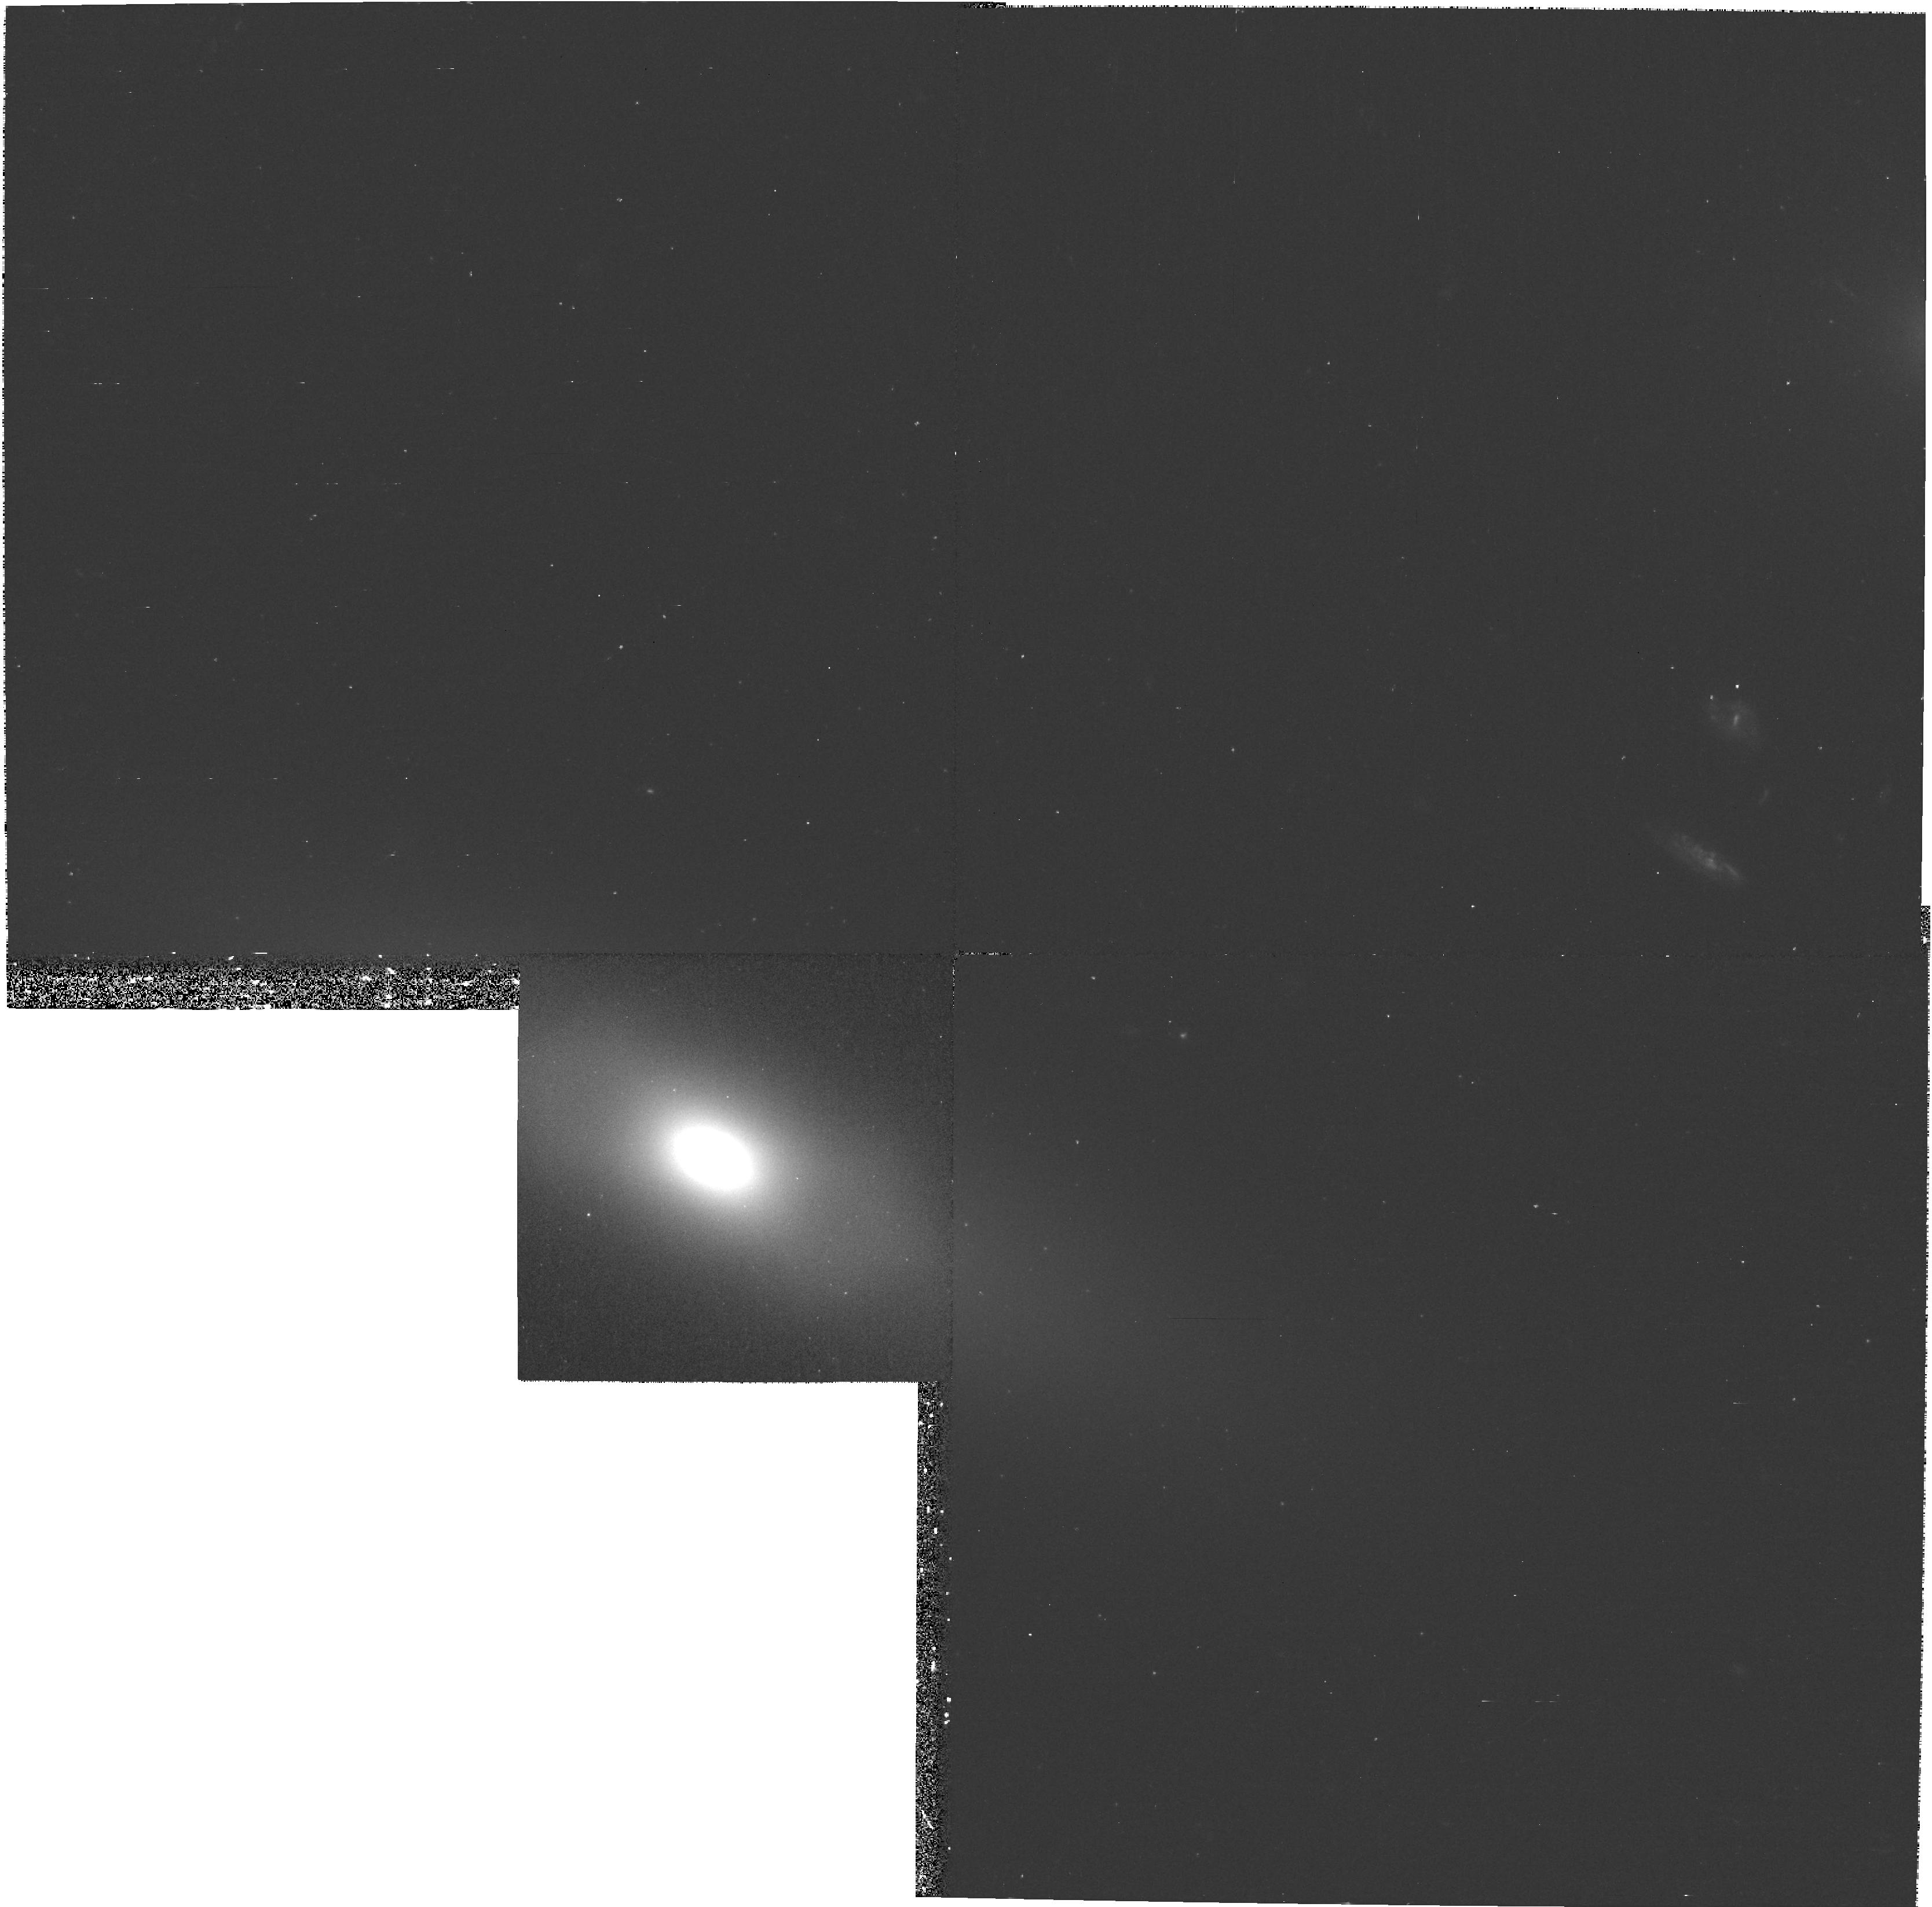
Target: NGC4128. Instrument: WFPC2/PC. Filter: F450W. Exposure: 23 min. Observation ID: hst_8667_06_wfpc2_pc_f450w_u65u06

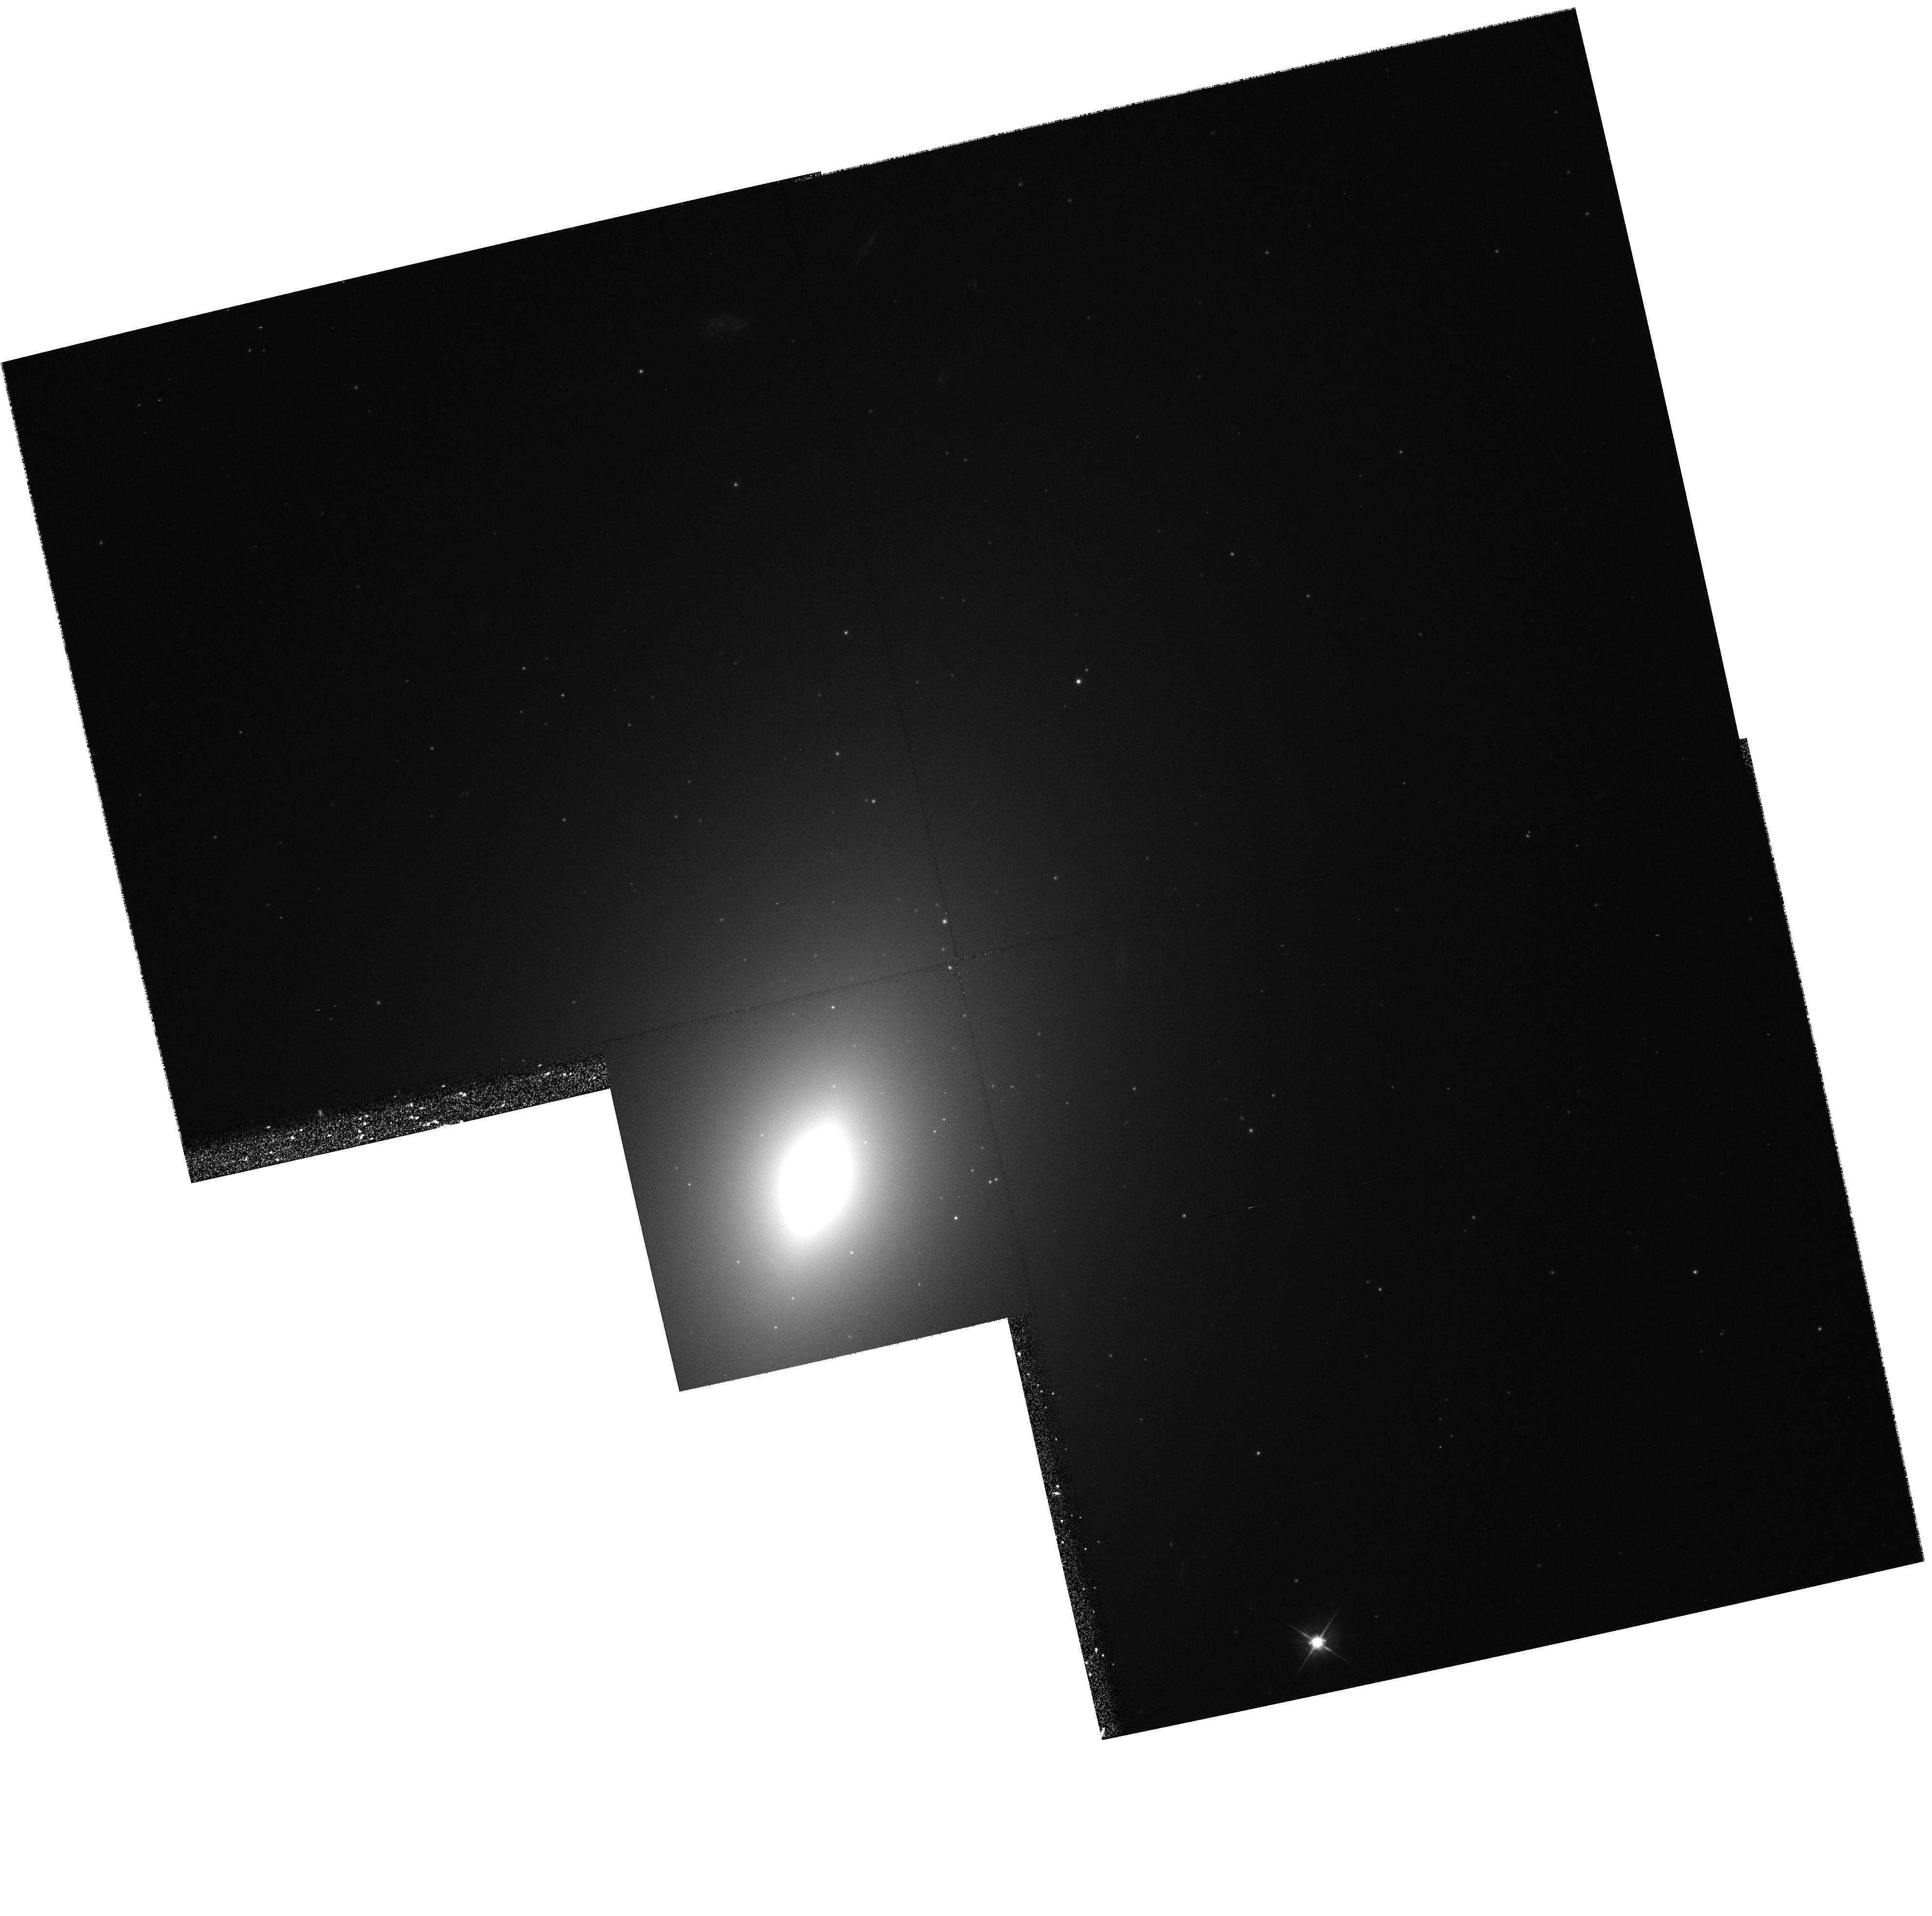
Target: NGC4621. Instrument: WFPC2/PC. Filter: F555W. Exposure: 13 min. Observation ID: hst_8667_03_wfpc2_pc_f555w_u65u03

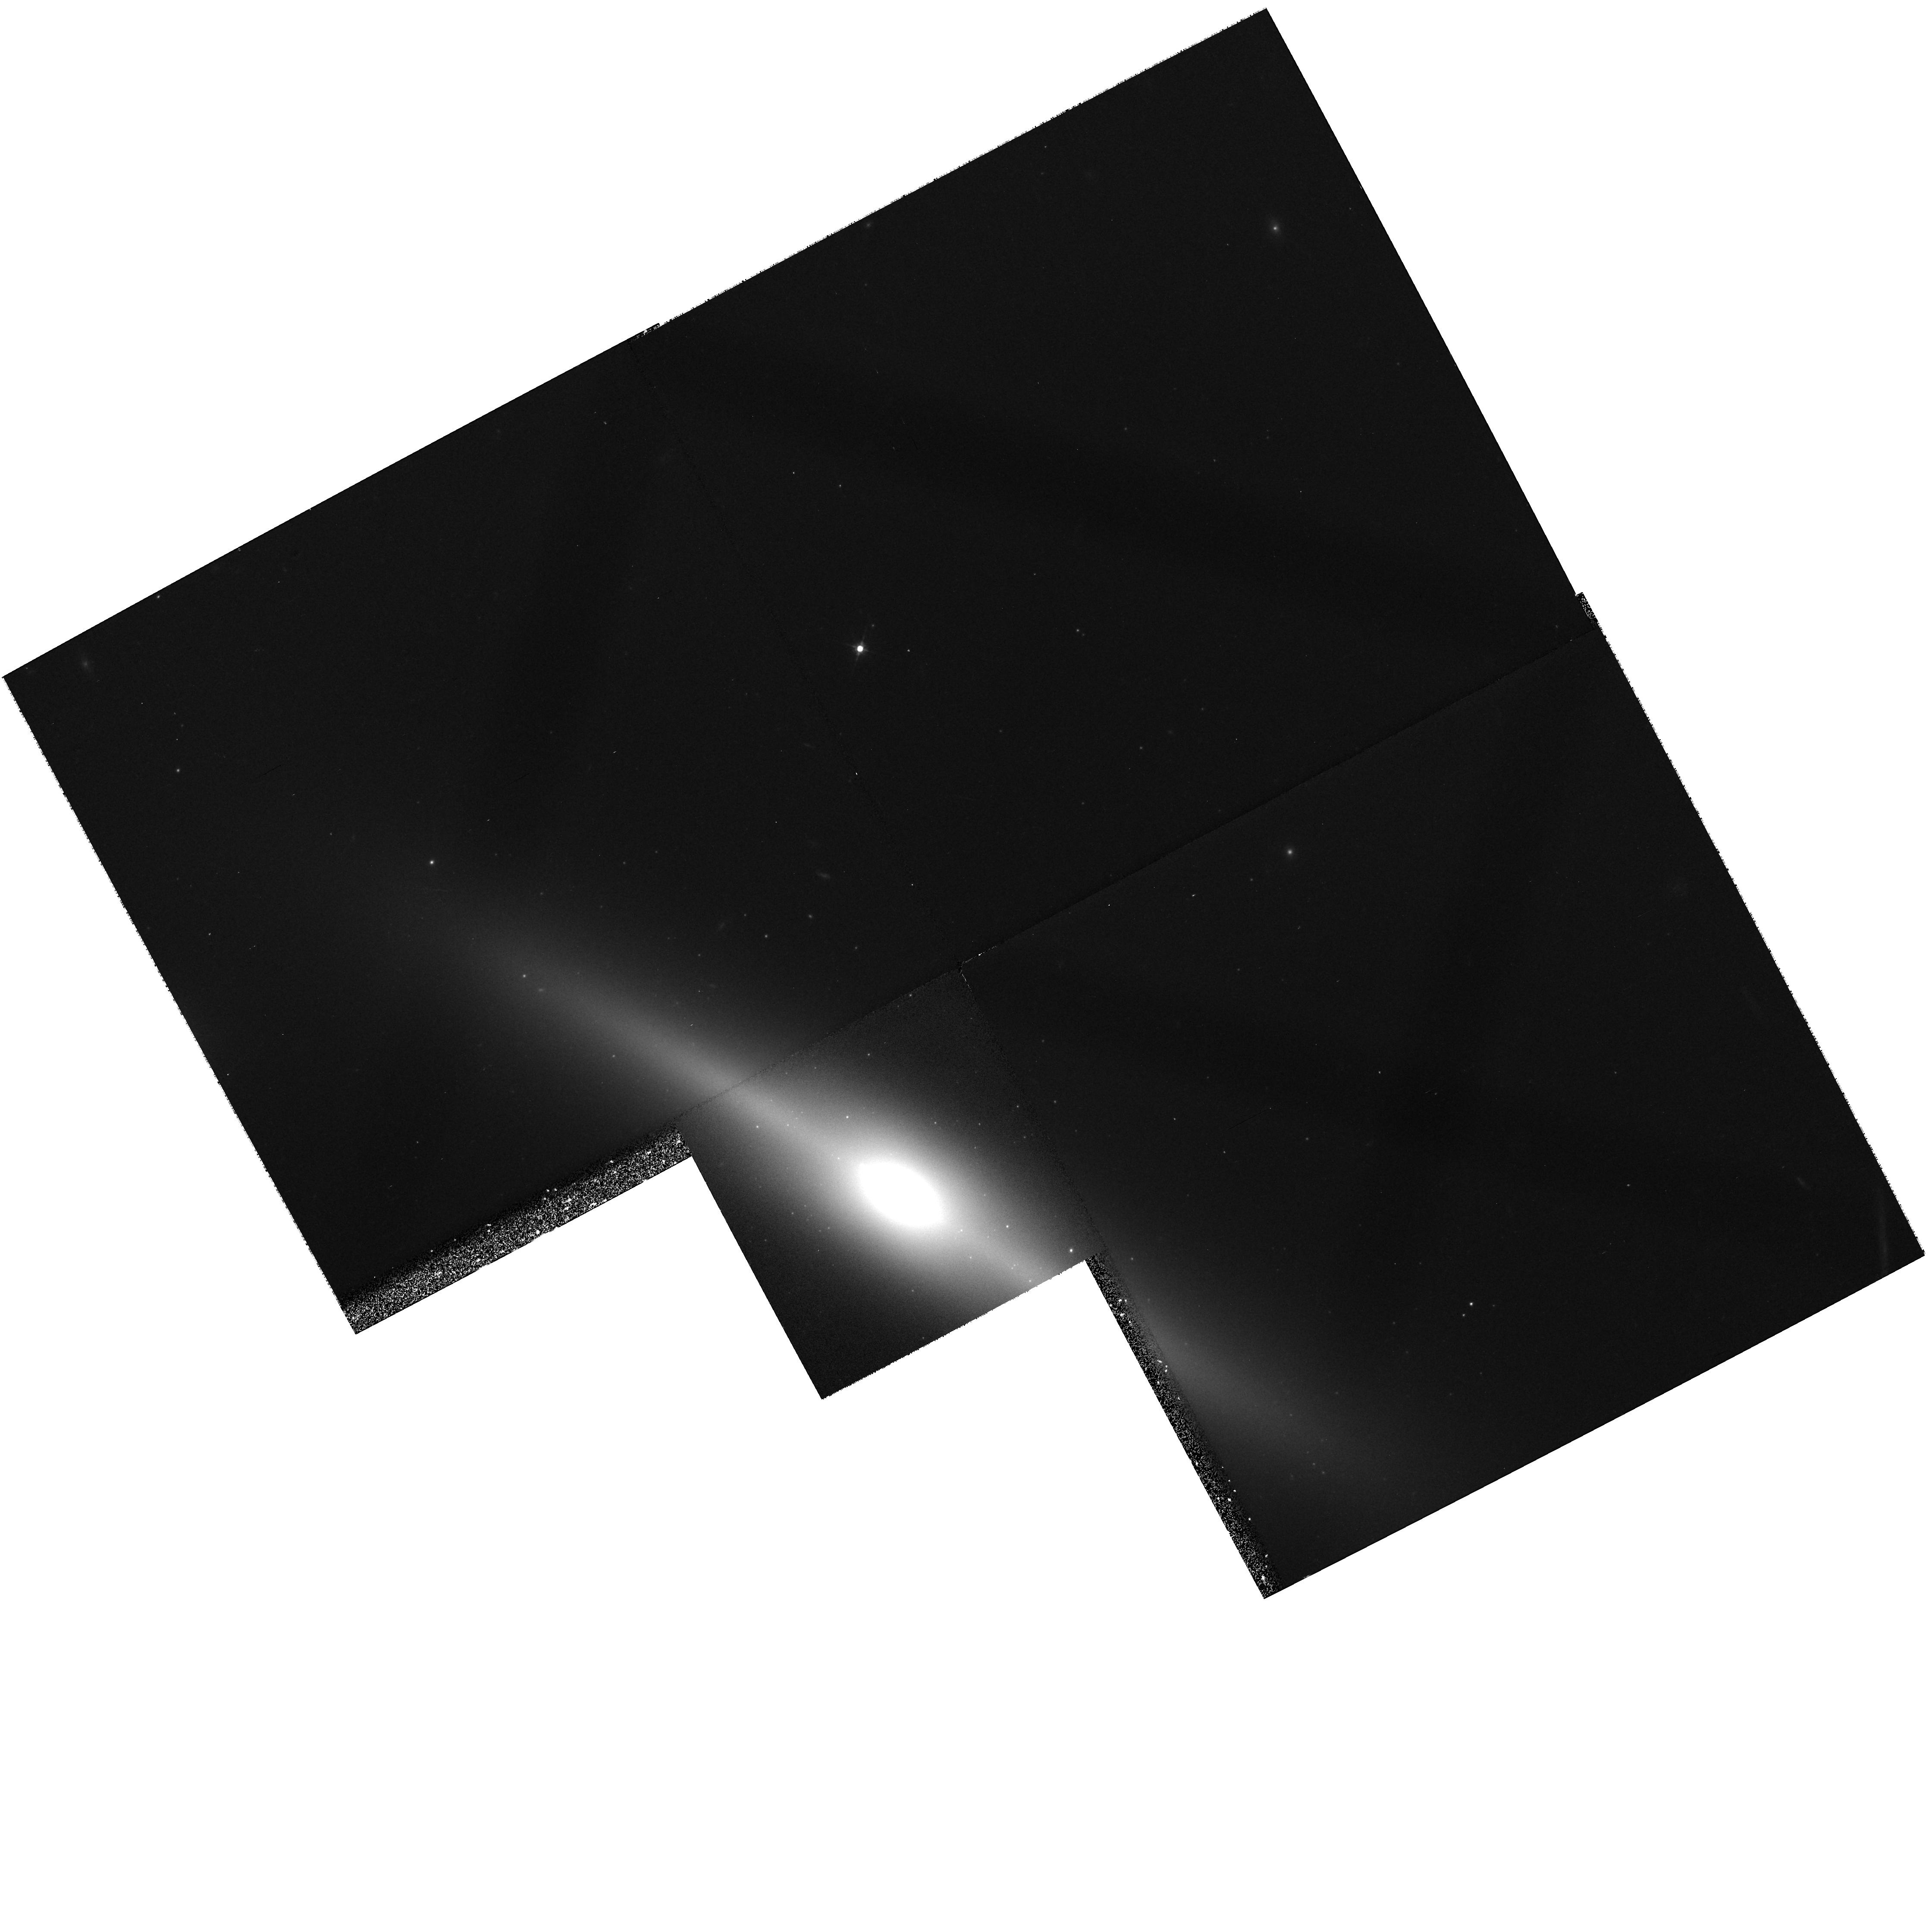
Target: NGC5308. Instrument: WFPC2/PC. Filter: F555W. Exposure: 13 min. Observation ID: hst_8667_01_wfpc2_pc_f555w_u65u01

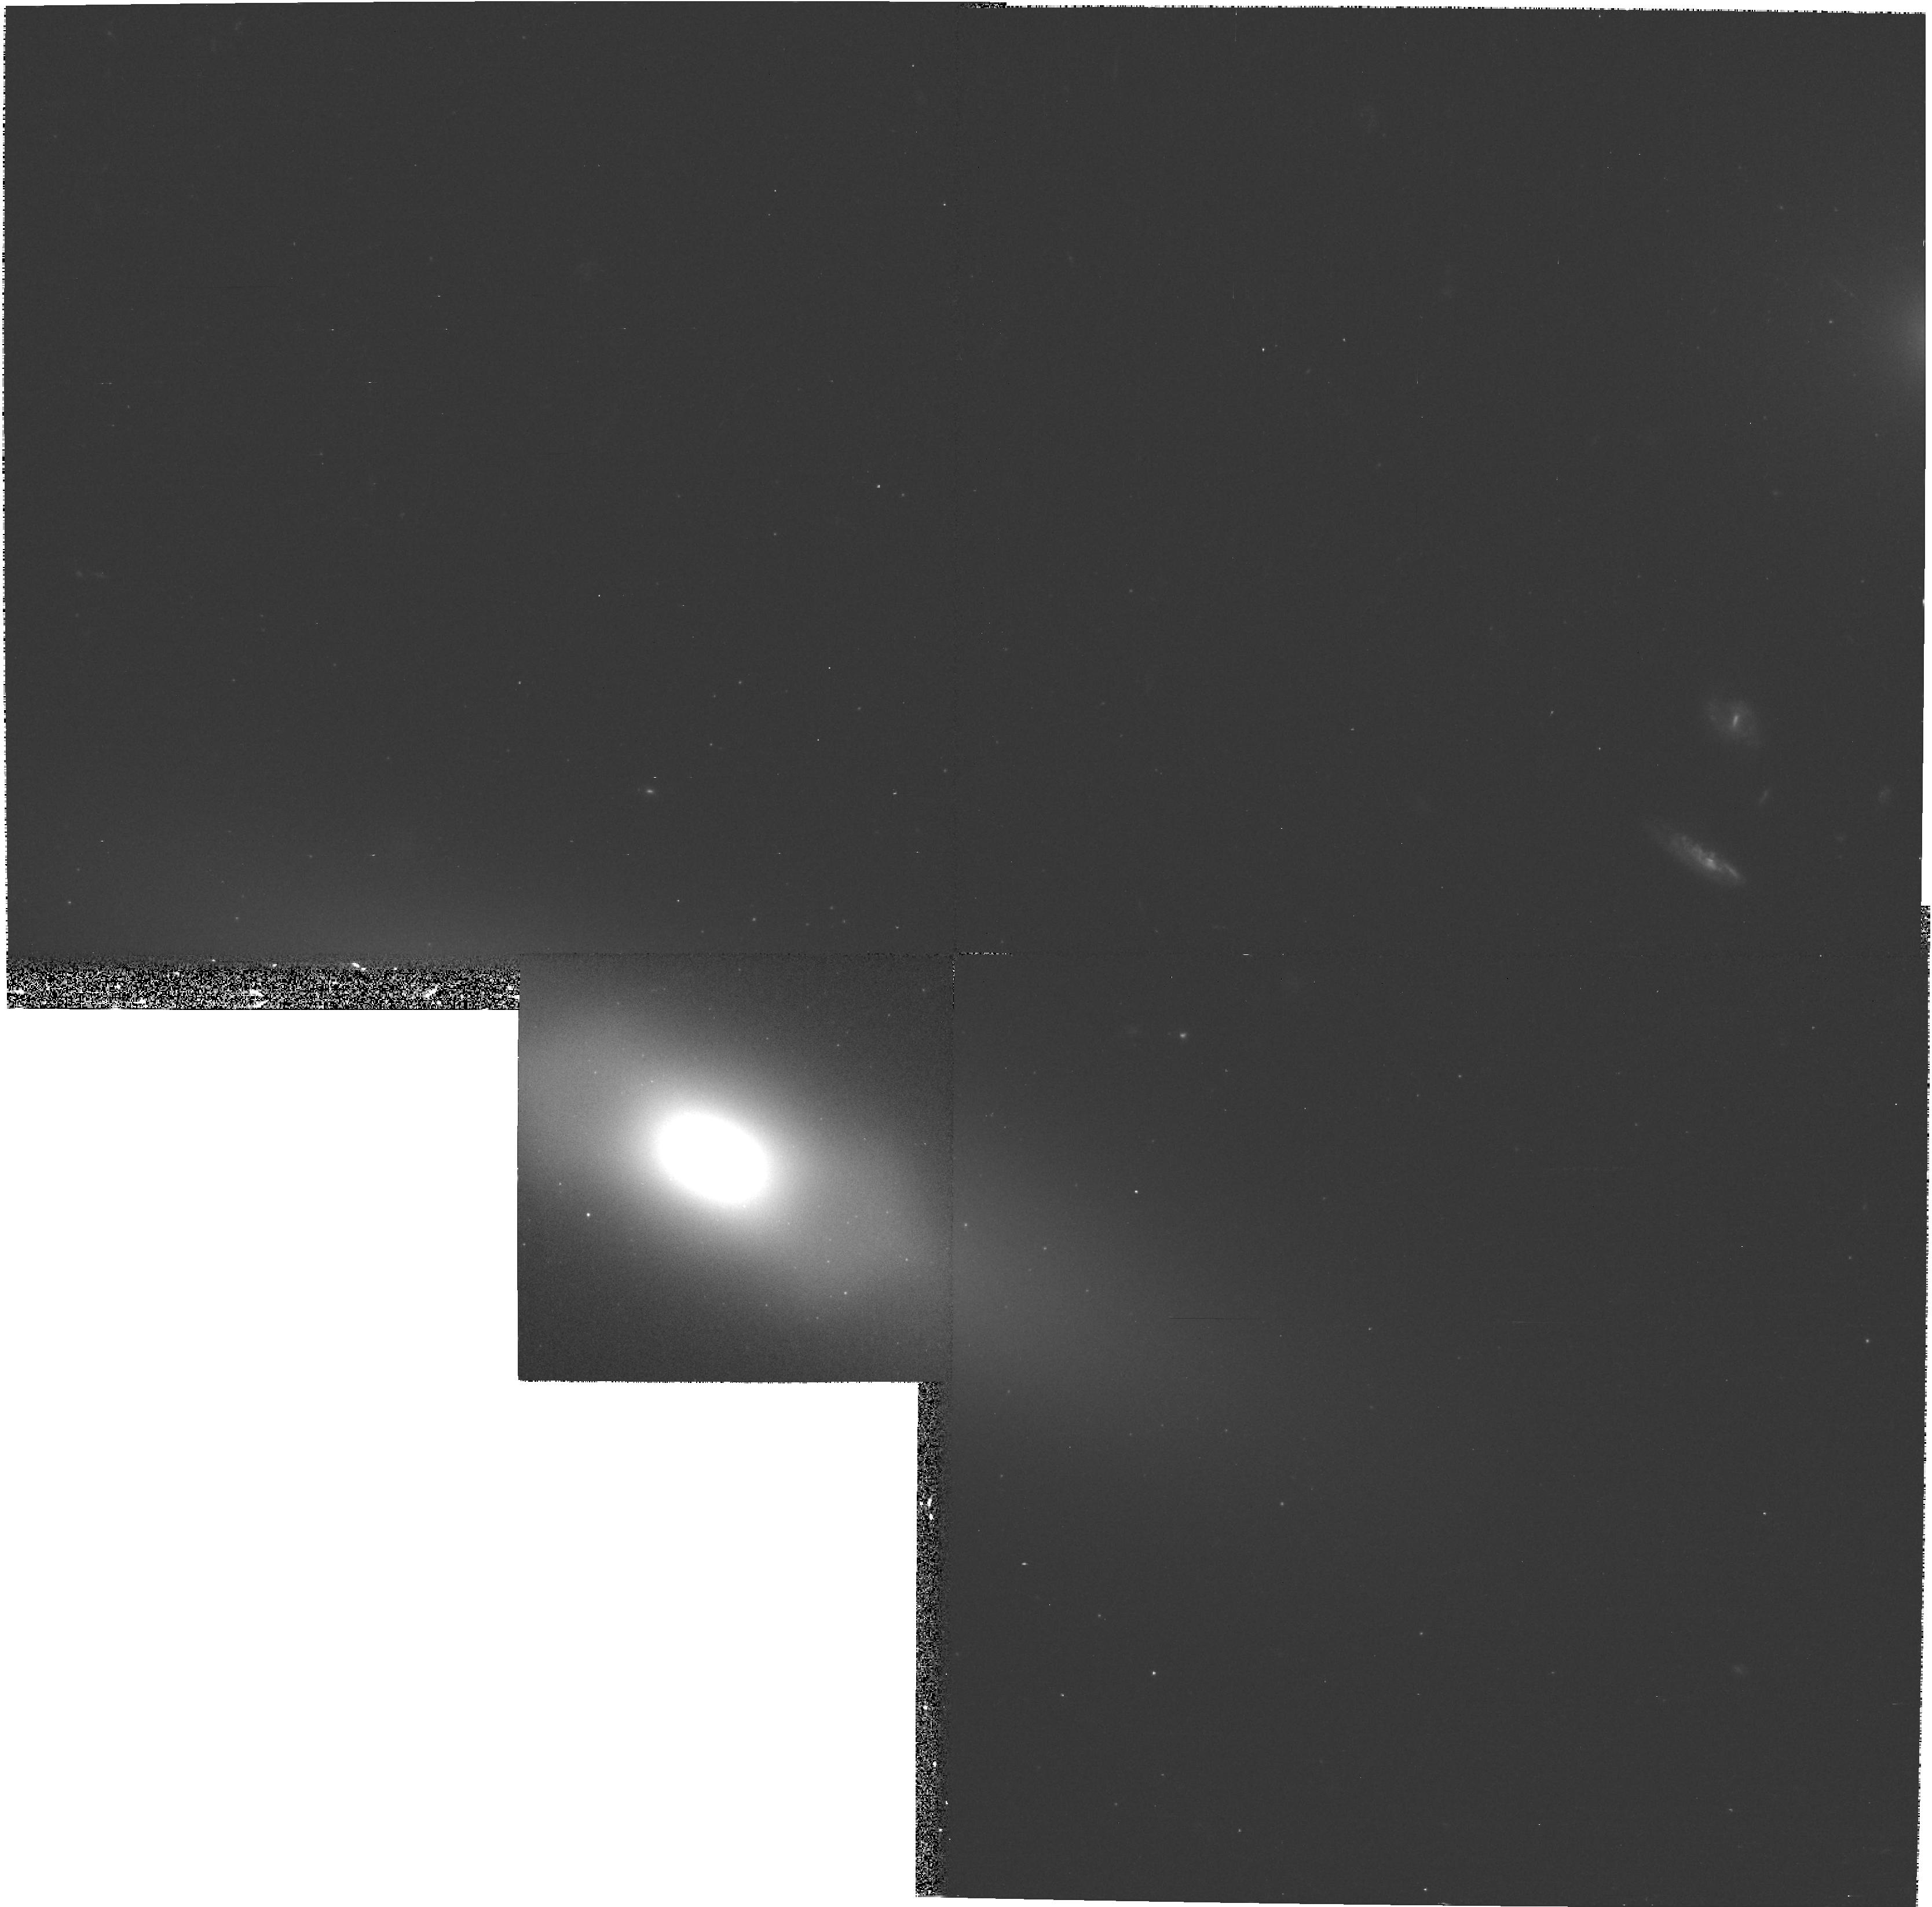
Target: NGC4128. Instrument: WFPC2/PC. Filter: F555W. Exposure: 13 min. Observation ID: hst_8667_06_wfpc2_pc_f555w_u65u06

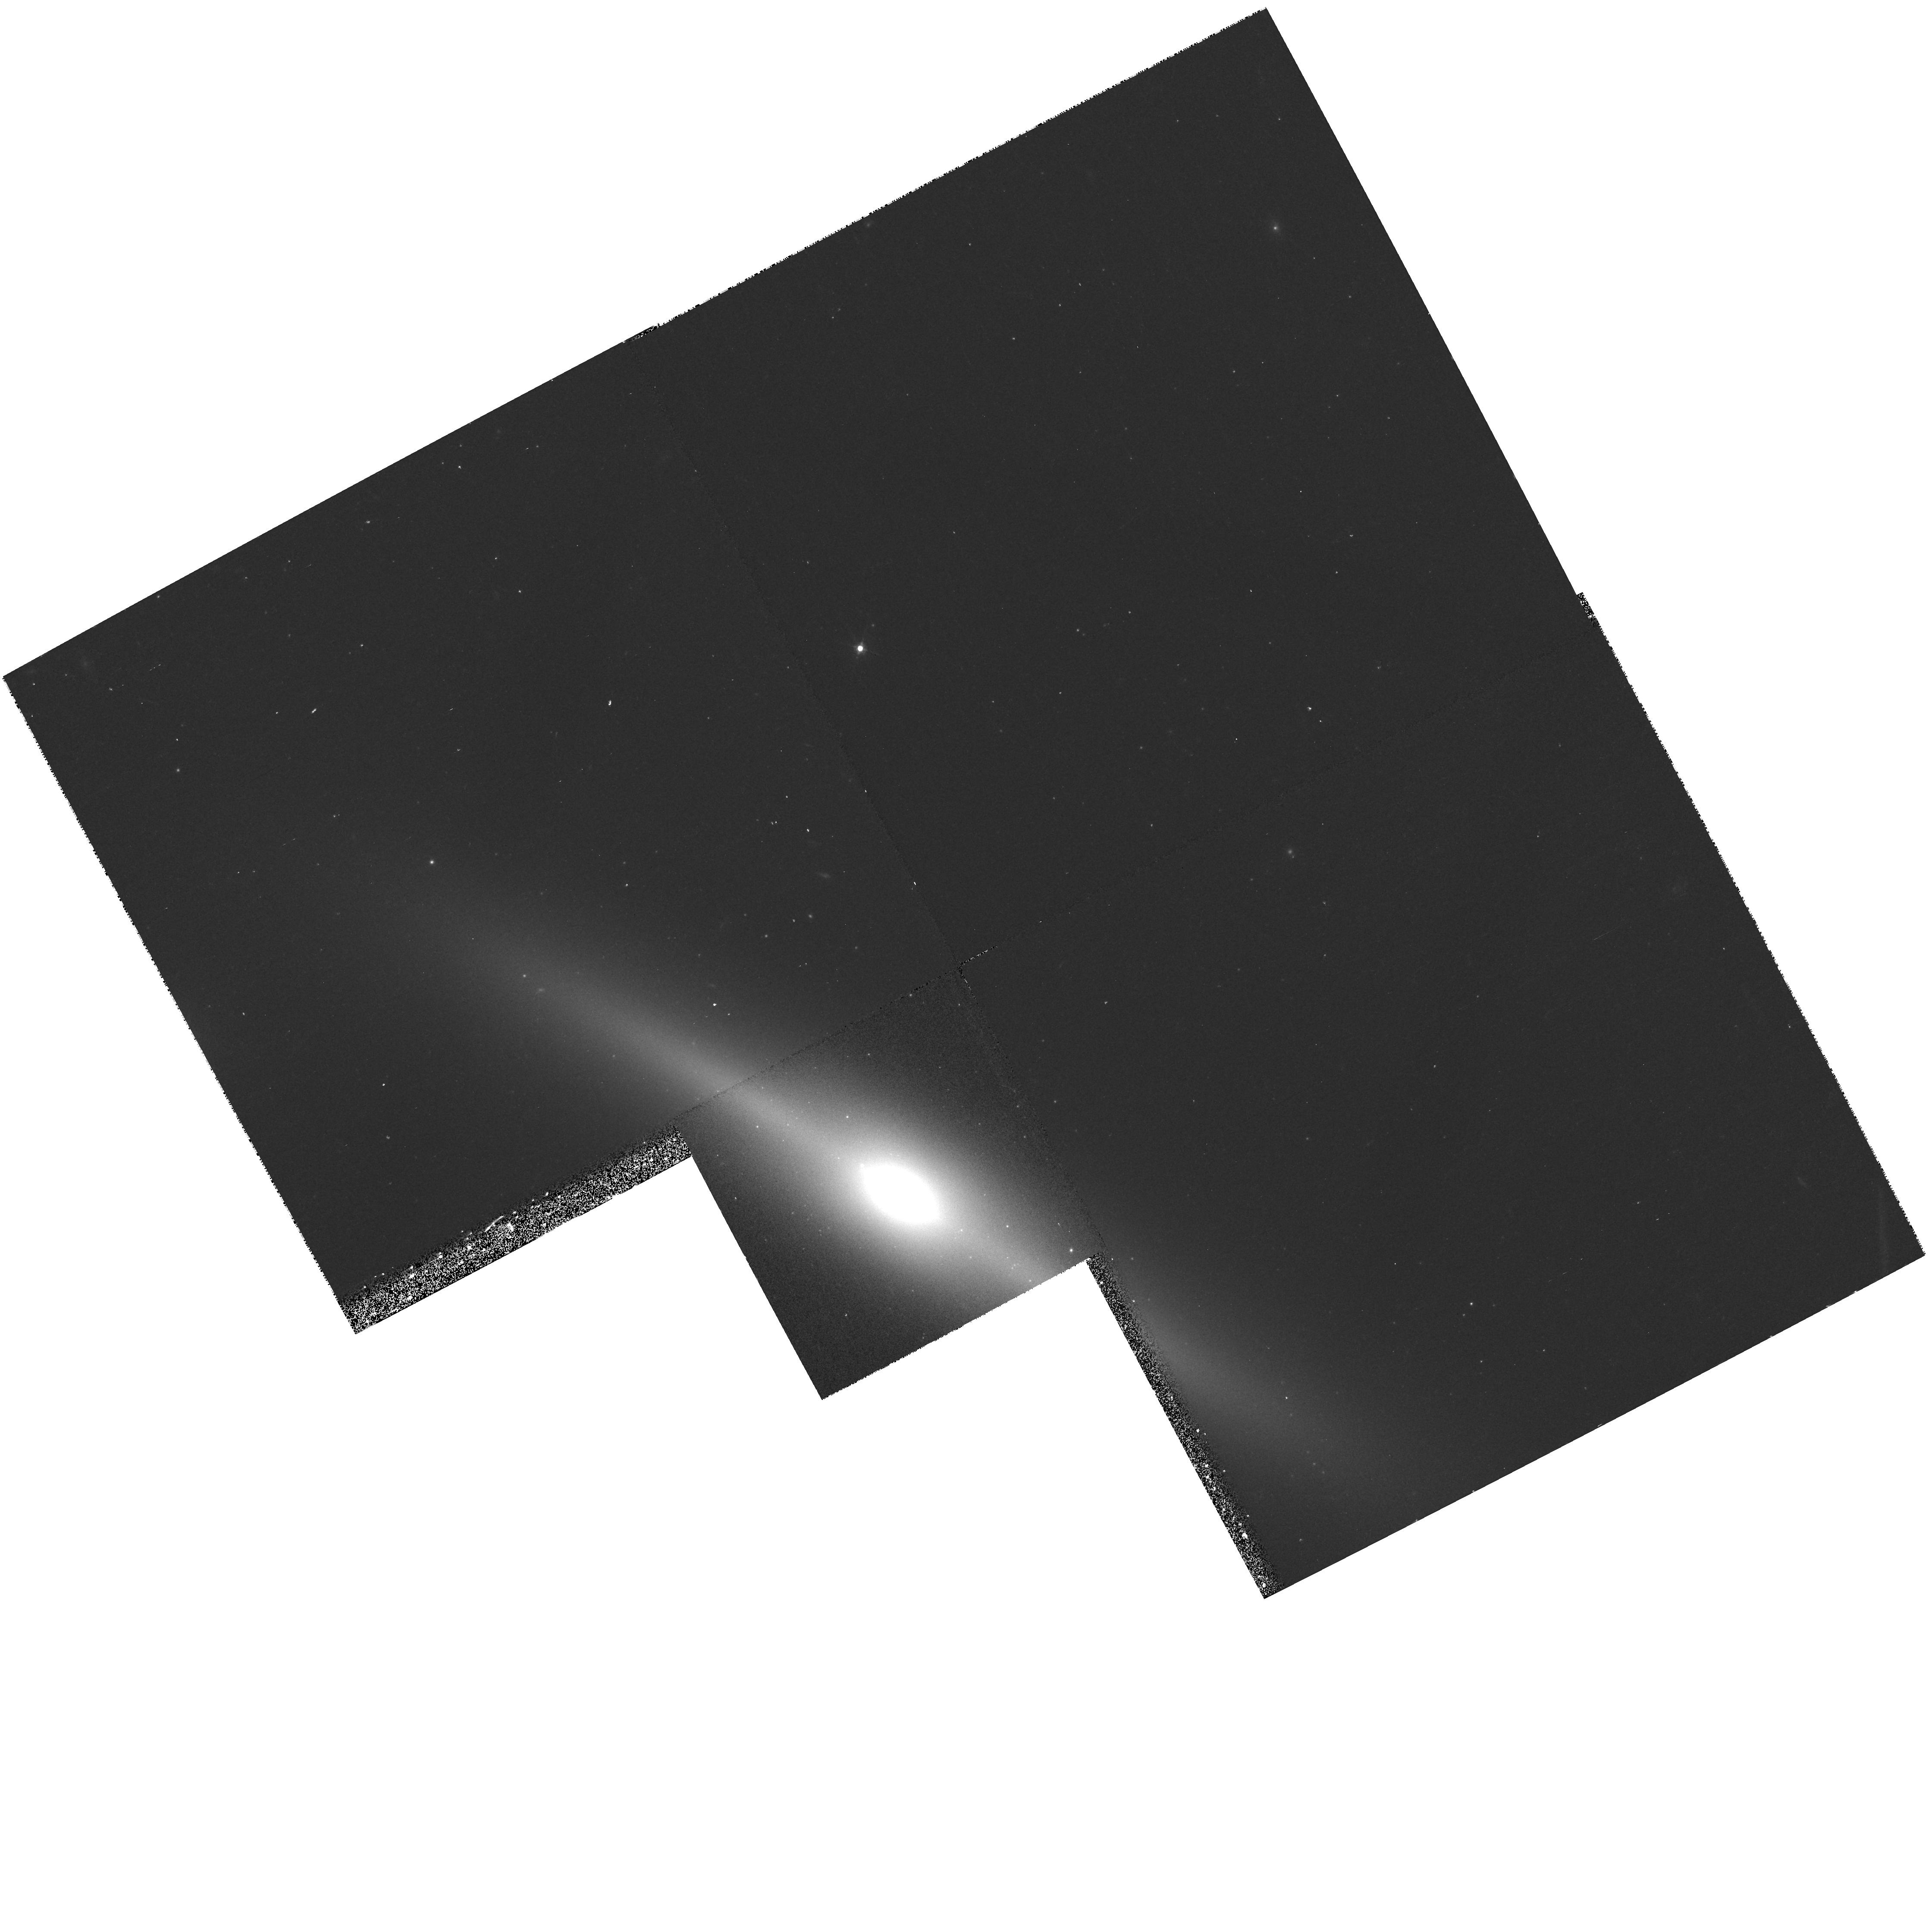
Target: NGC5308. Instrument: WFPC2/PC. Filter: F450W. Exposure: 23 min. Observation ID: hst_8667_01_wfpc2_pc_f450w_u65u01

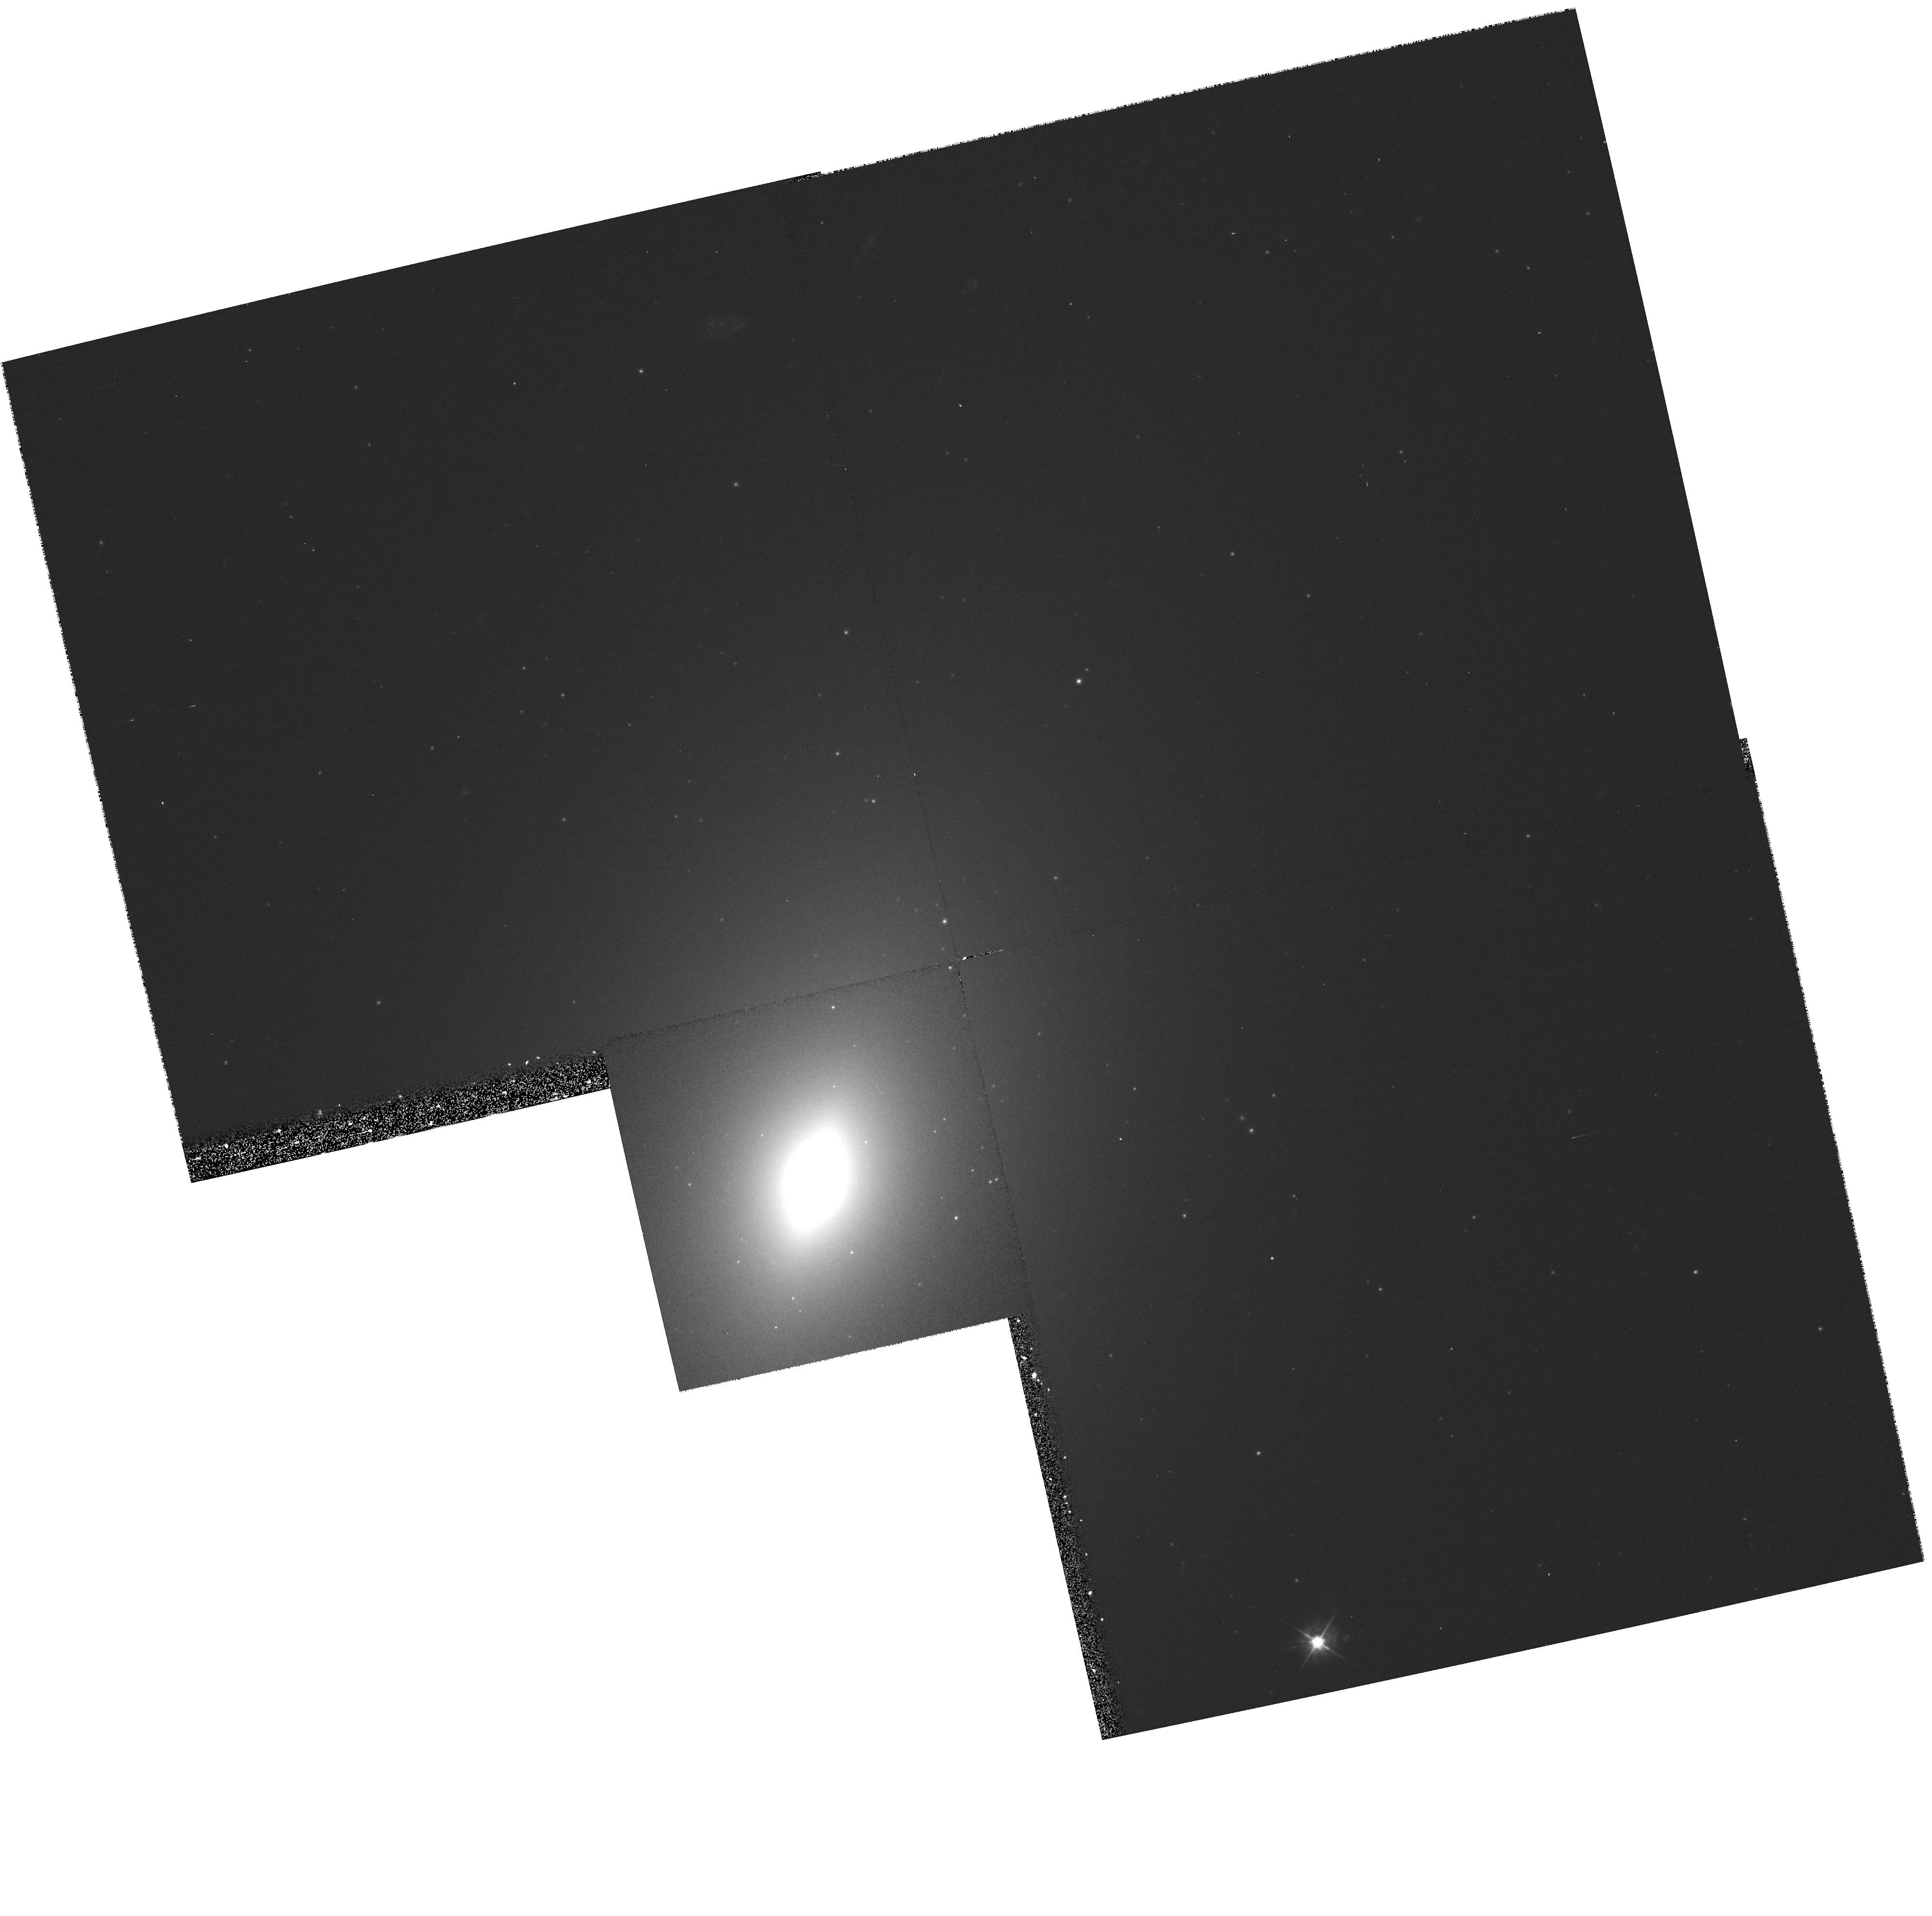
Target: NGC4621. Instrument: WFPC2/PC. Filter: F450W. Exposure: 20 min. Observation ID: hst_8667_03_wfpc2_pc_f450w_u65u03

Nuclear Stellar Disks in Early Galaxies: Black Hole Masses and Disk/Bar/Bulge Evolution (PI: Jaffe, Walter)

In an unbiased sample of nearby E/S0 galaxies we discovered 6 new stellar nuclear disks, in addition to 3 discovered in earlier work. These disks are ideal tools for measuring central black hole masses, and the one earlier case studied spectroscopically, NGC 4342, showed an unusually high M_bh/M_bulge ratio. Another, NGC 4570, shows a series of rings of anomalous color and morphology which seem to be fossils of an episode of mass accretion, bar formation, dynamical resonances, and bar dissolution into a bulge. We propose STIS spectroscopy and WFPC2 imaging of an additional 4 of these galaxies to: (1) test whether the unusual M_bh/M_bulge ratio is typical of these nuclear disk galaxies and (2) search for additional ring/bar structures will help determine the source of the accreted material and the time sequence of the disk/bar/bulge/Black Hole fueling connection.